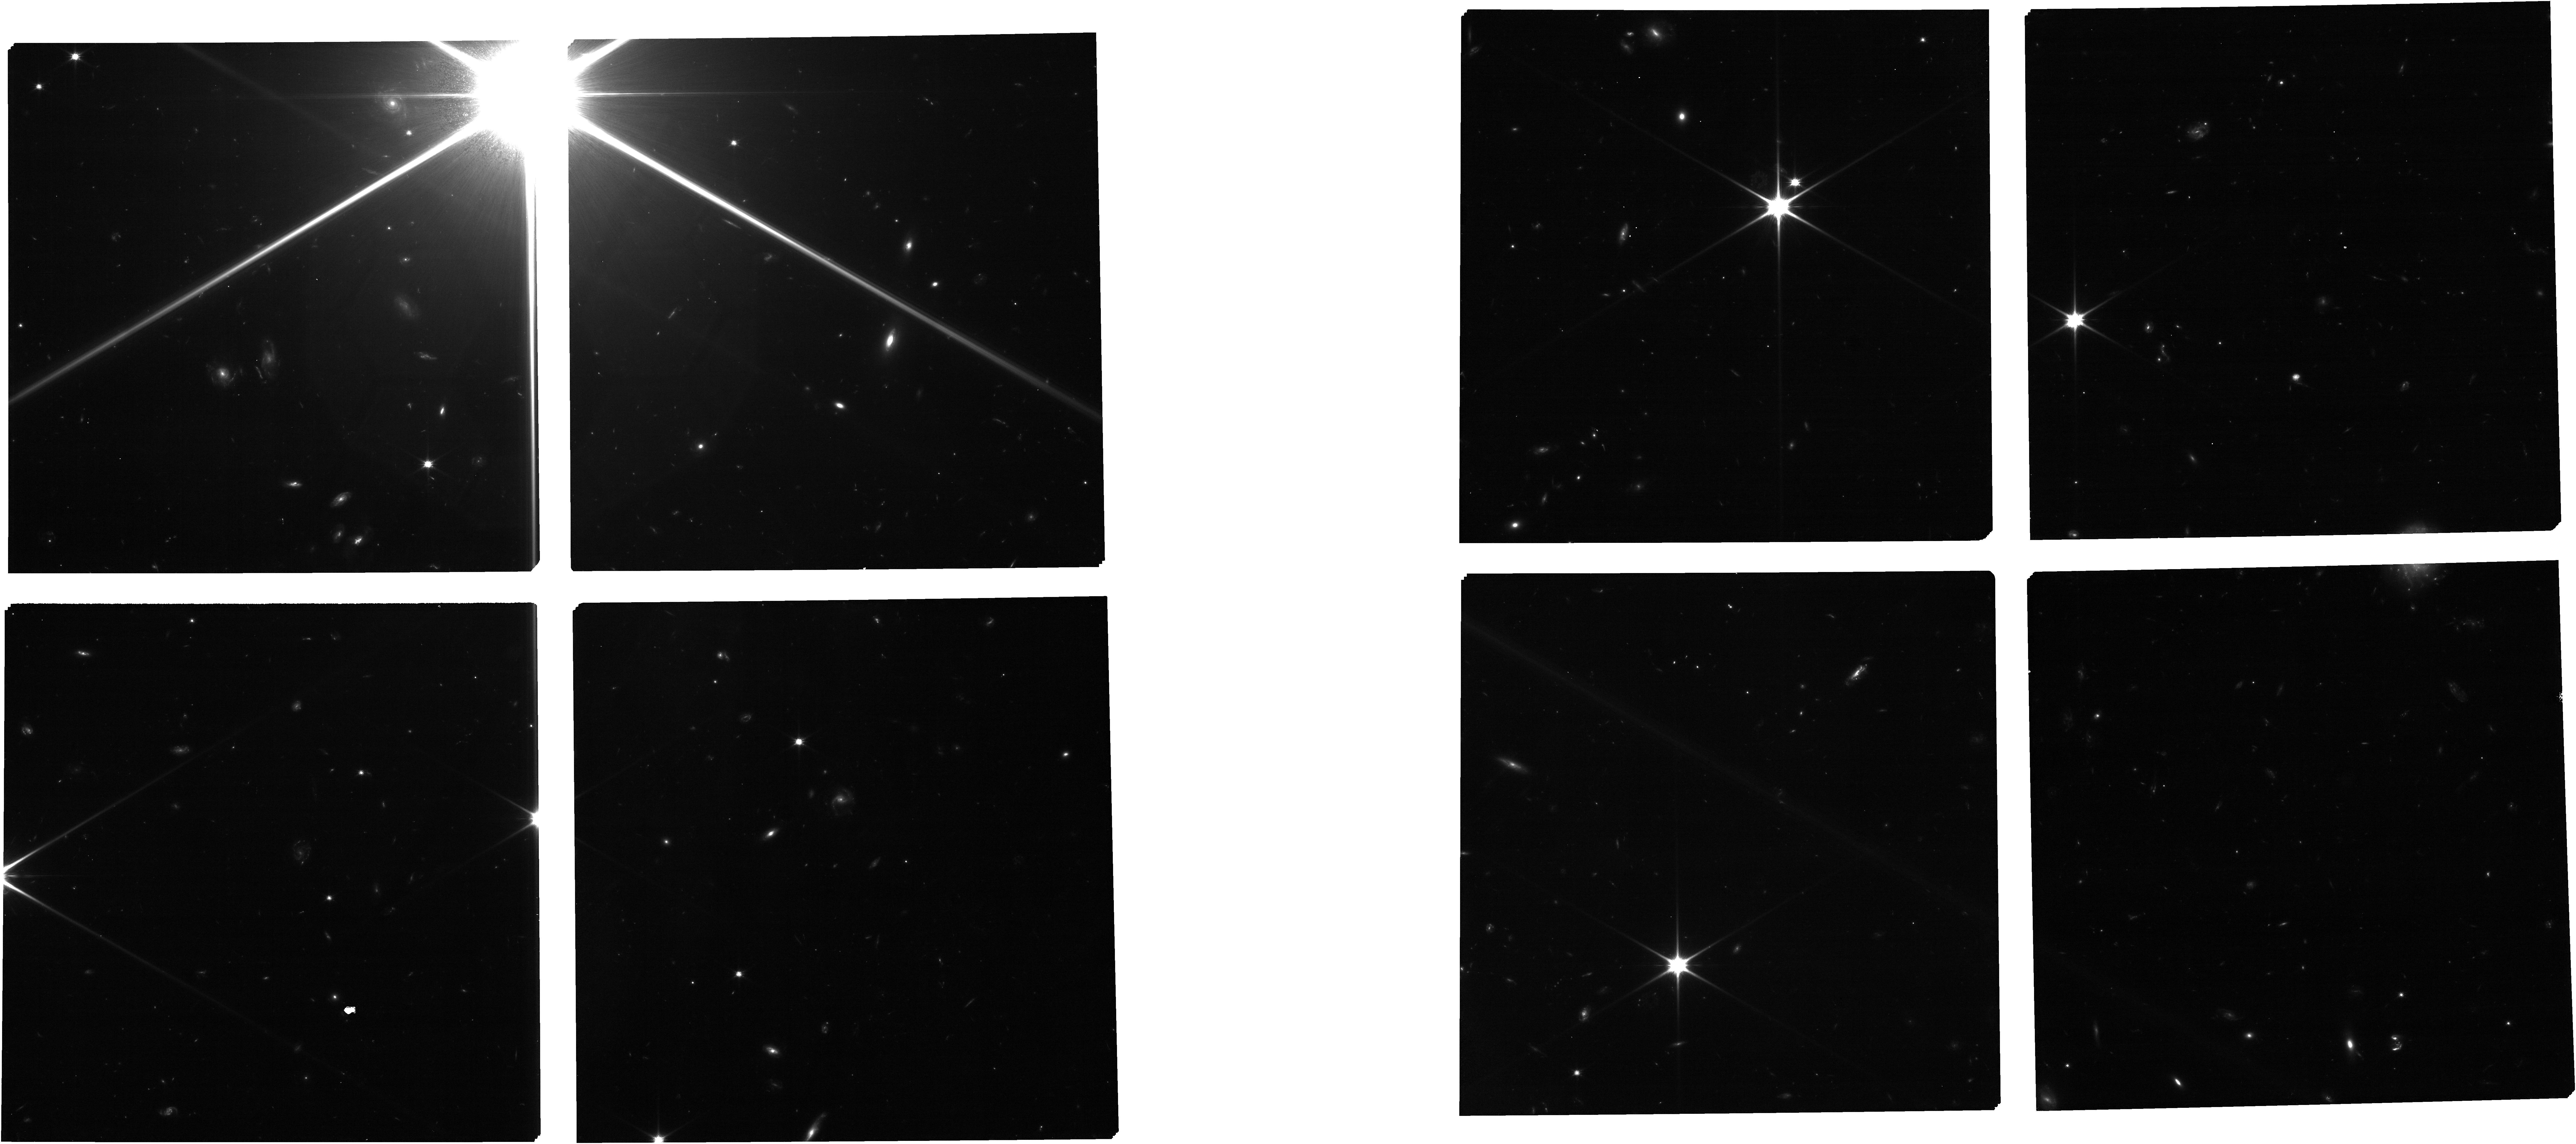
Target: CatAfterPreImaging. Instrument: NIRCAM. Filter: F090W. Exposure: 53 min. Observation ID: jw04265-o002_t003_nircam_clear-f090w

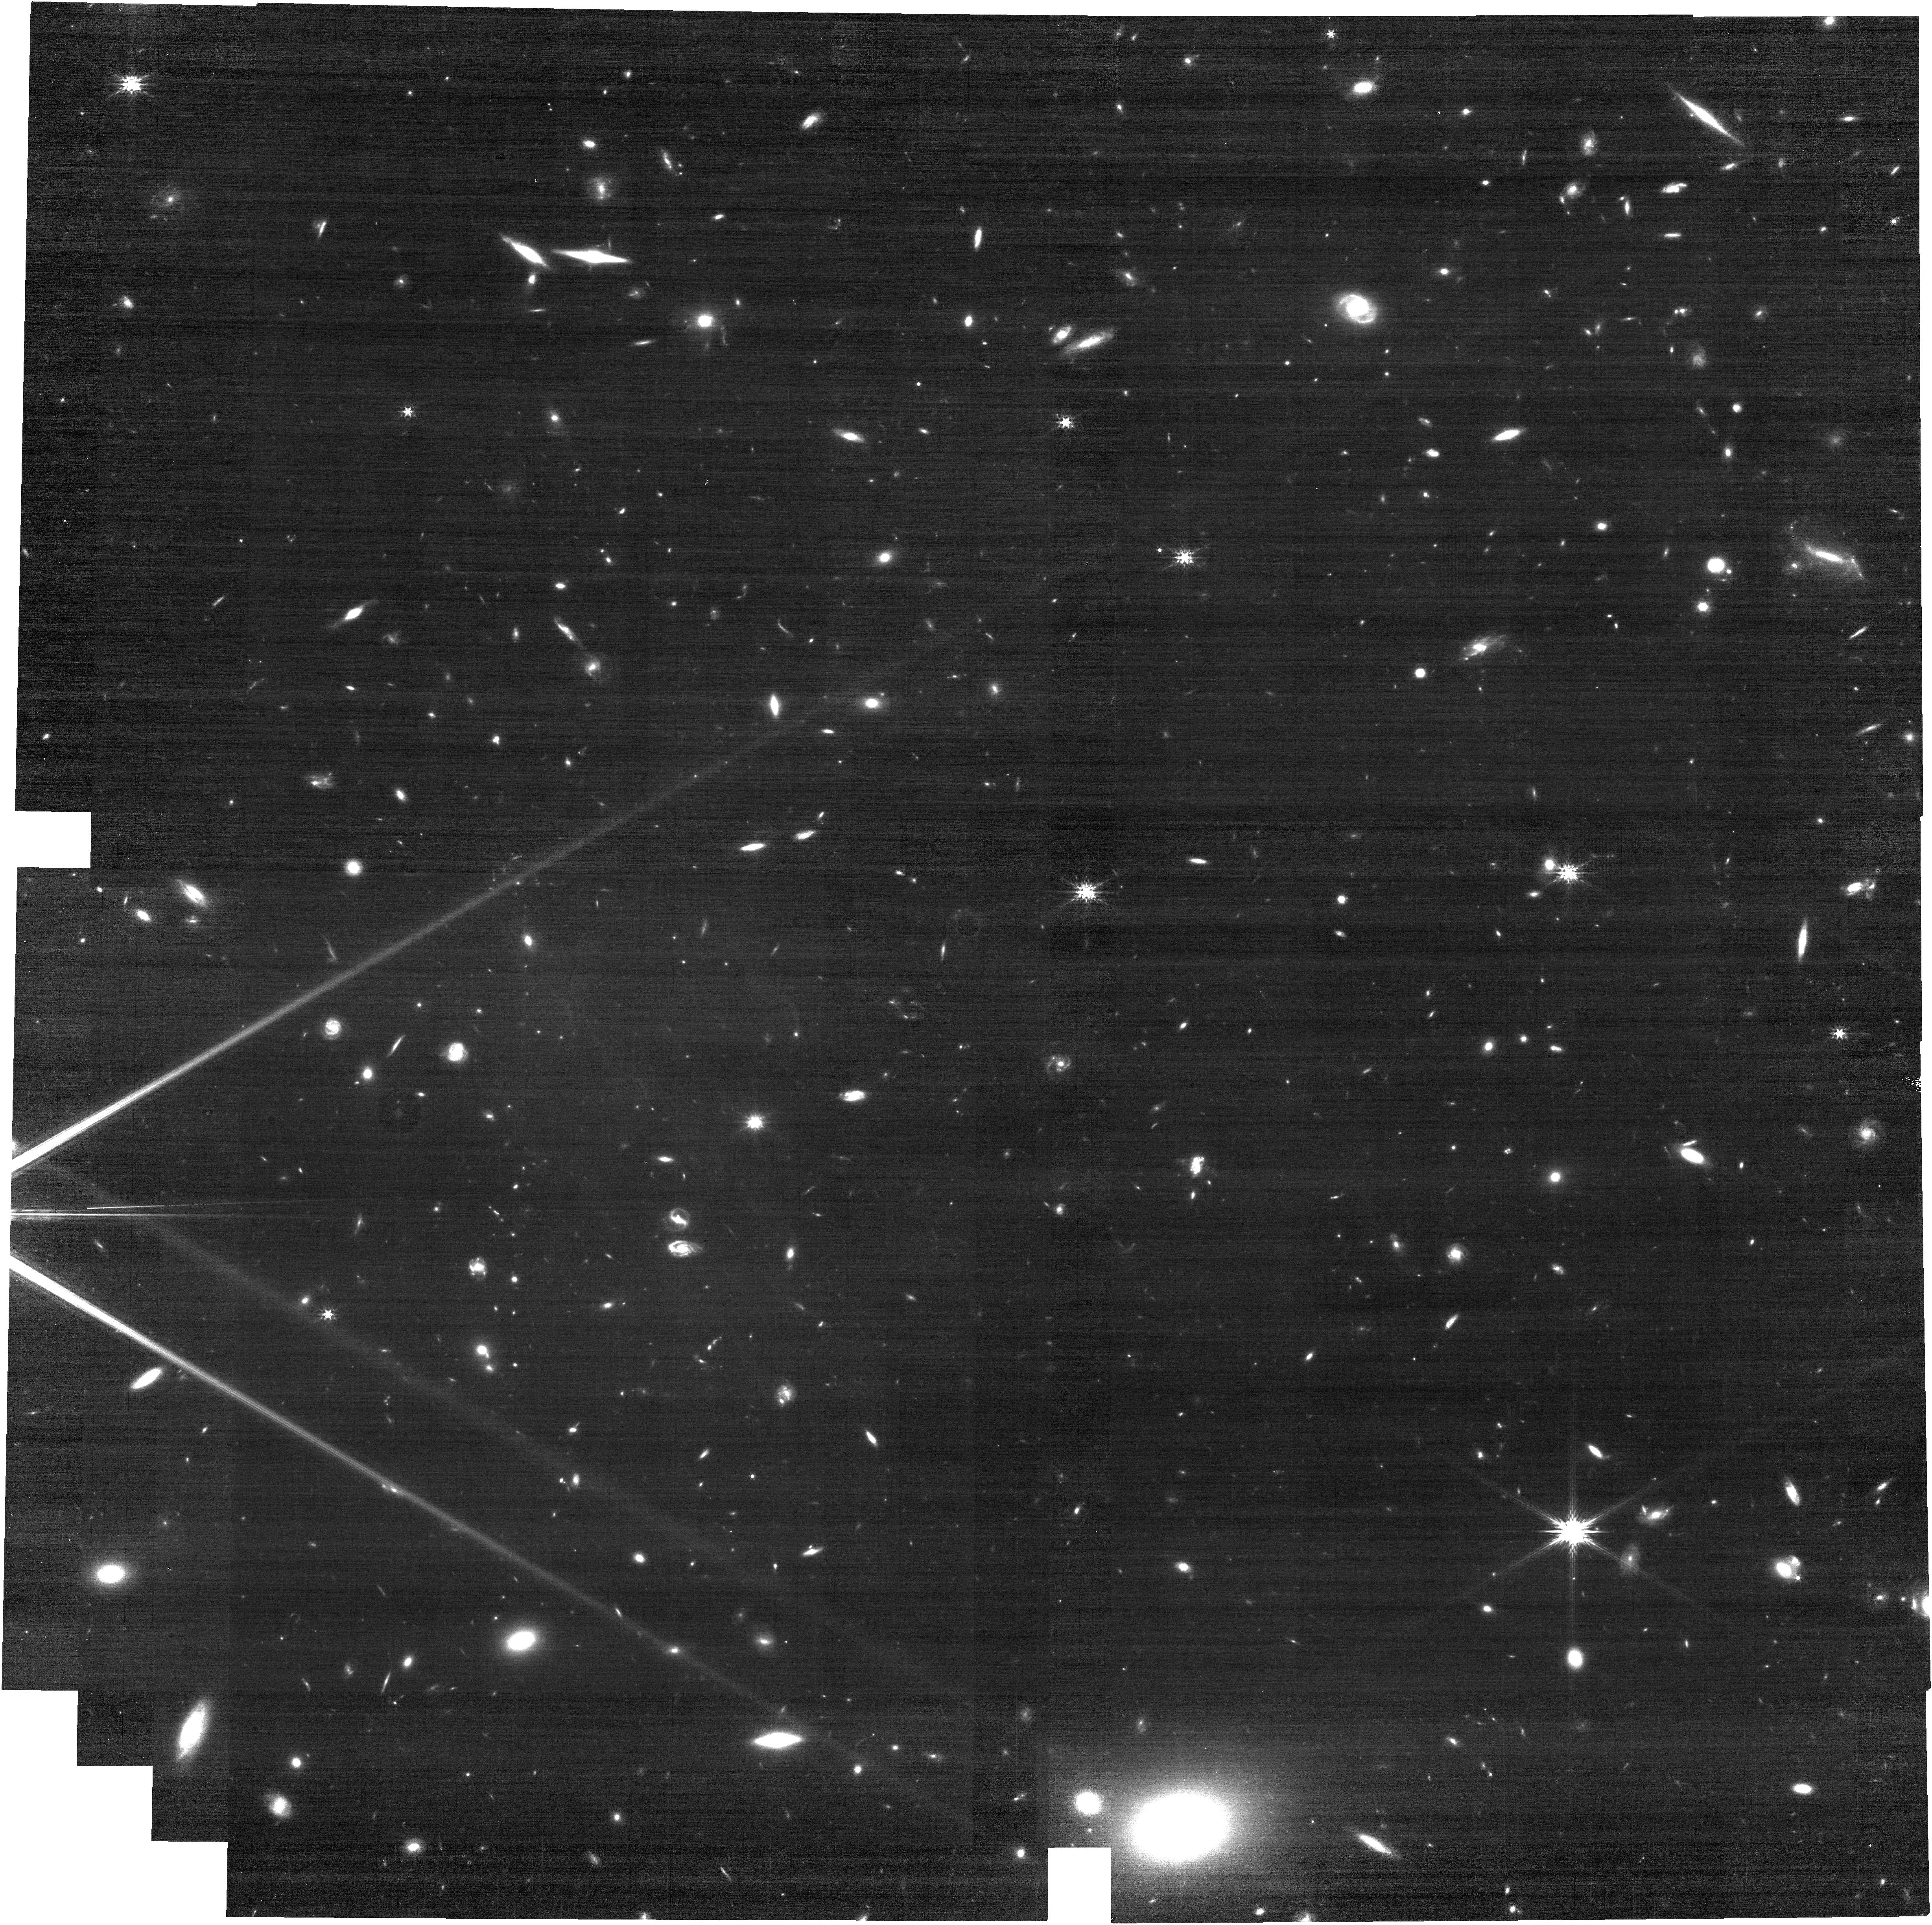
Target: CRISTAL-01. Instrument: NIRCAM. Filter: F200W. Exposure: 18 min. Observation ID: jw04265-o003_t001_nircam_clear-f200w

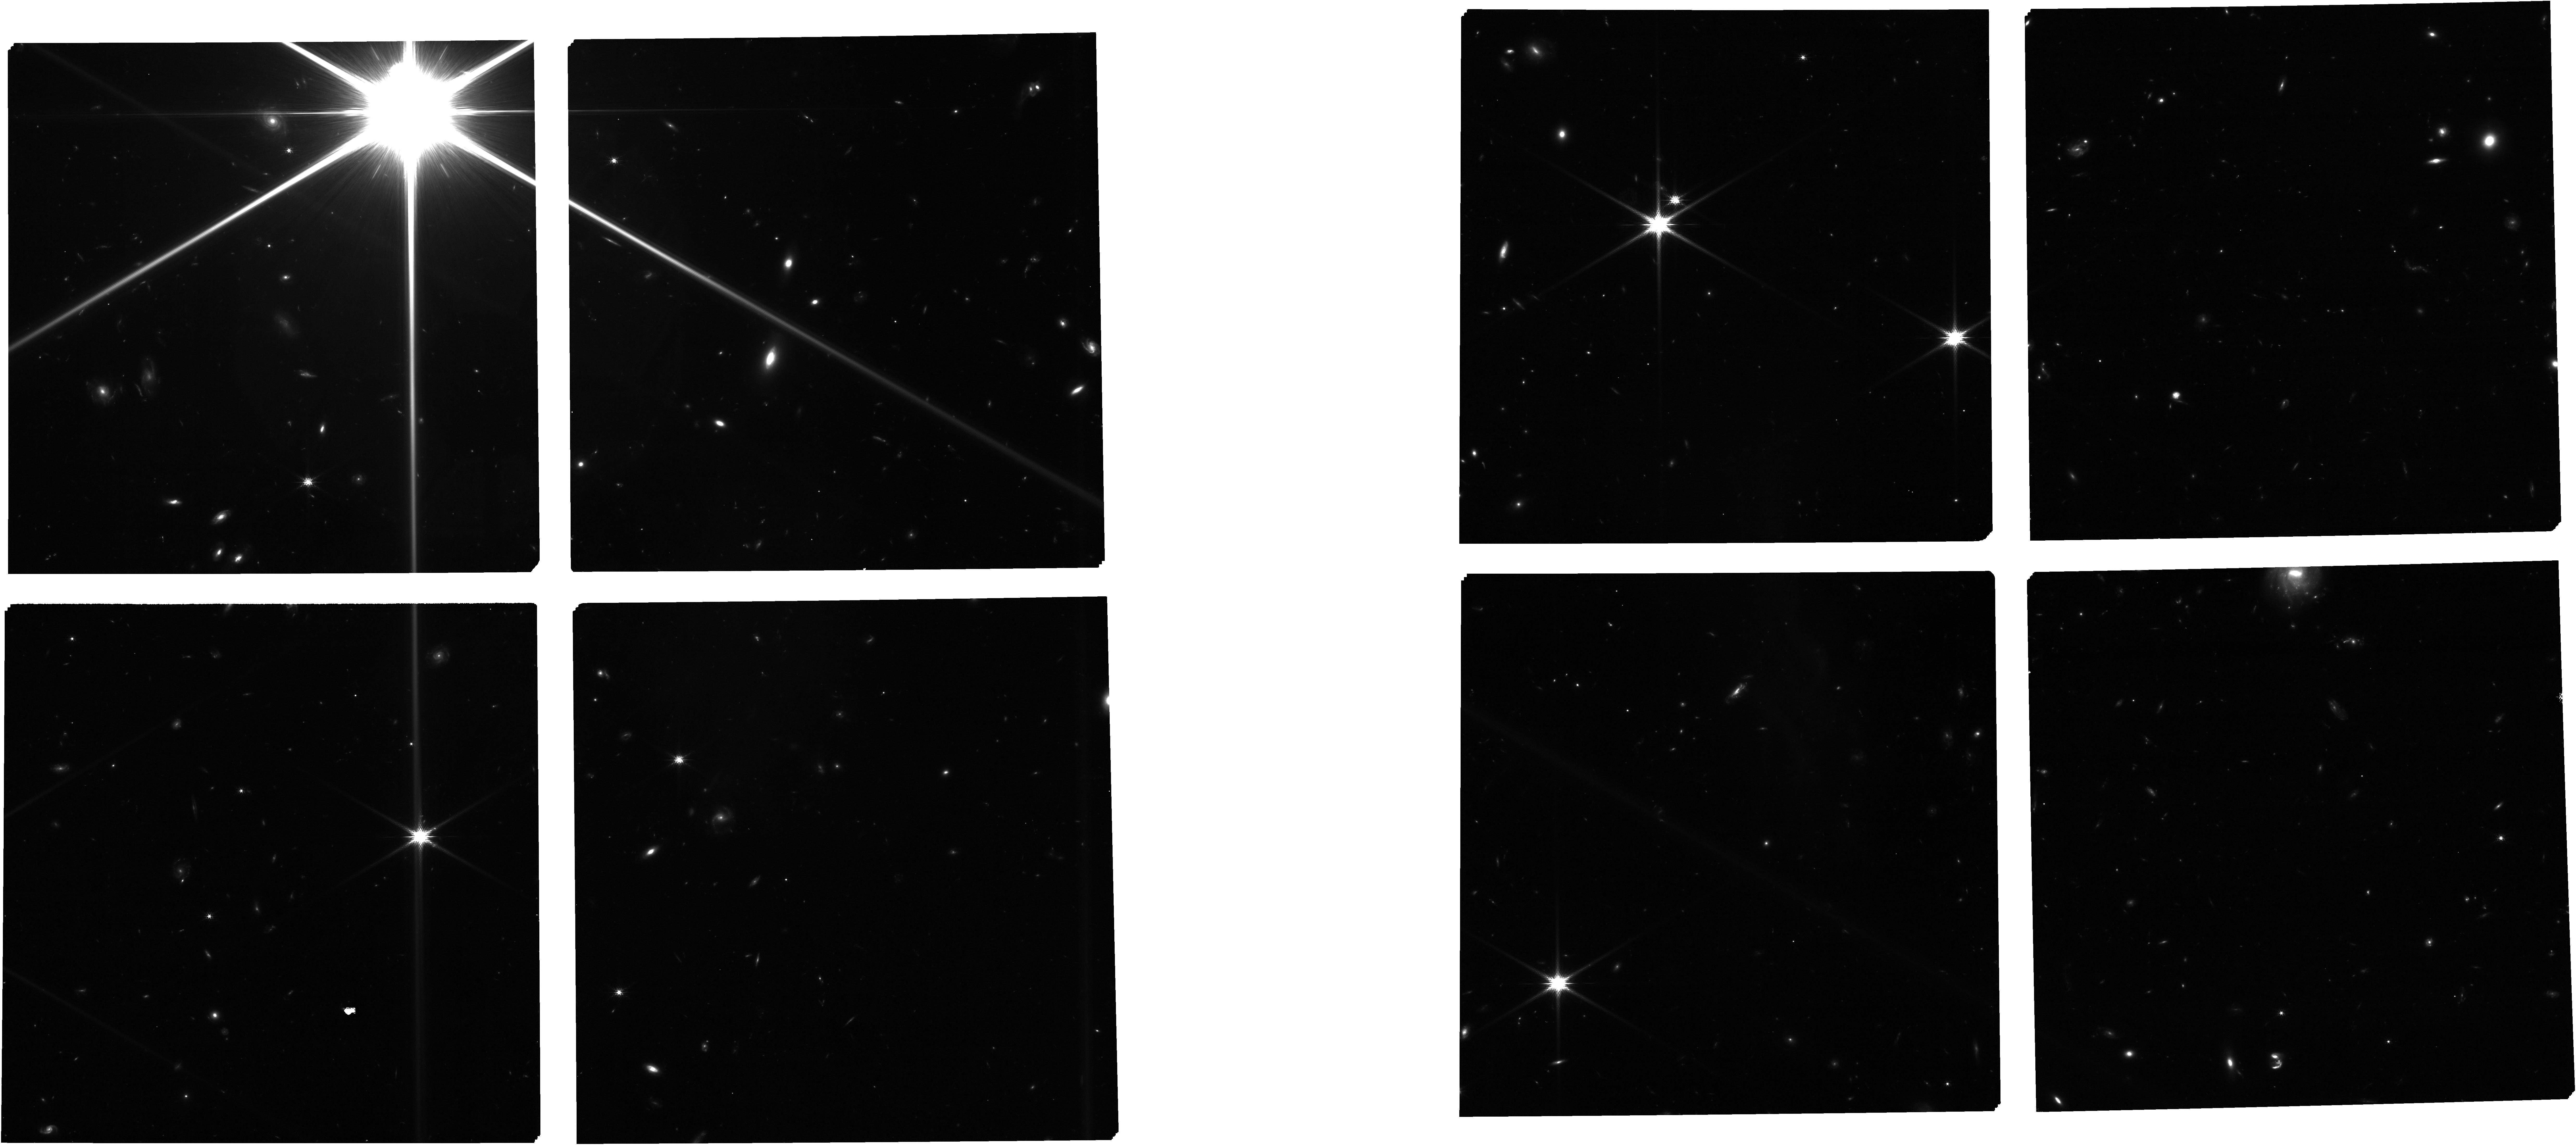
Target: CatAfterPreImaging. Instrument: NIRCAM. Filter: F150W. Exposure: 53 min. Observation ID: jw04265-o002_t003_nircam_clear-f150w

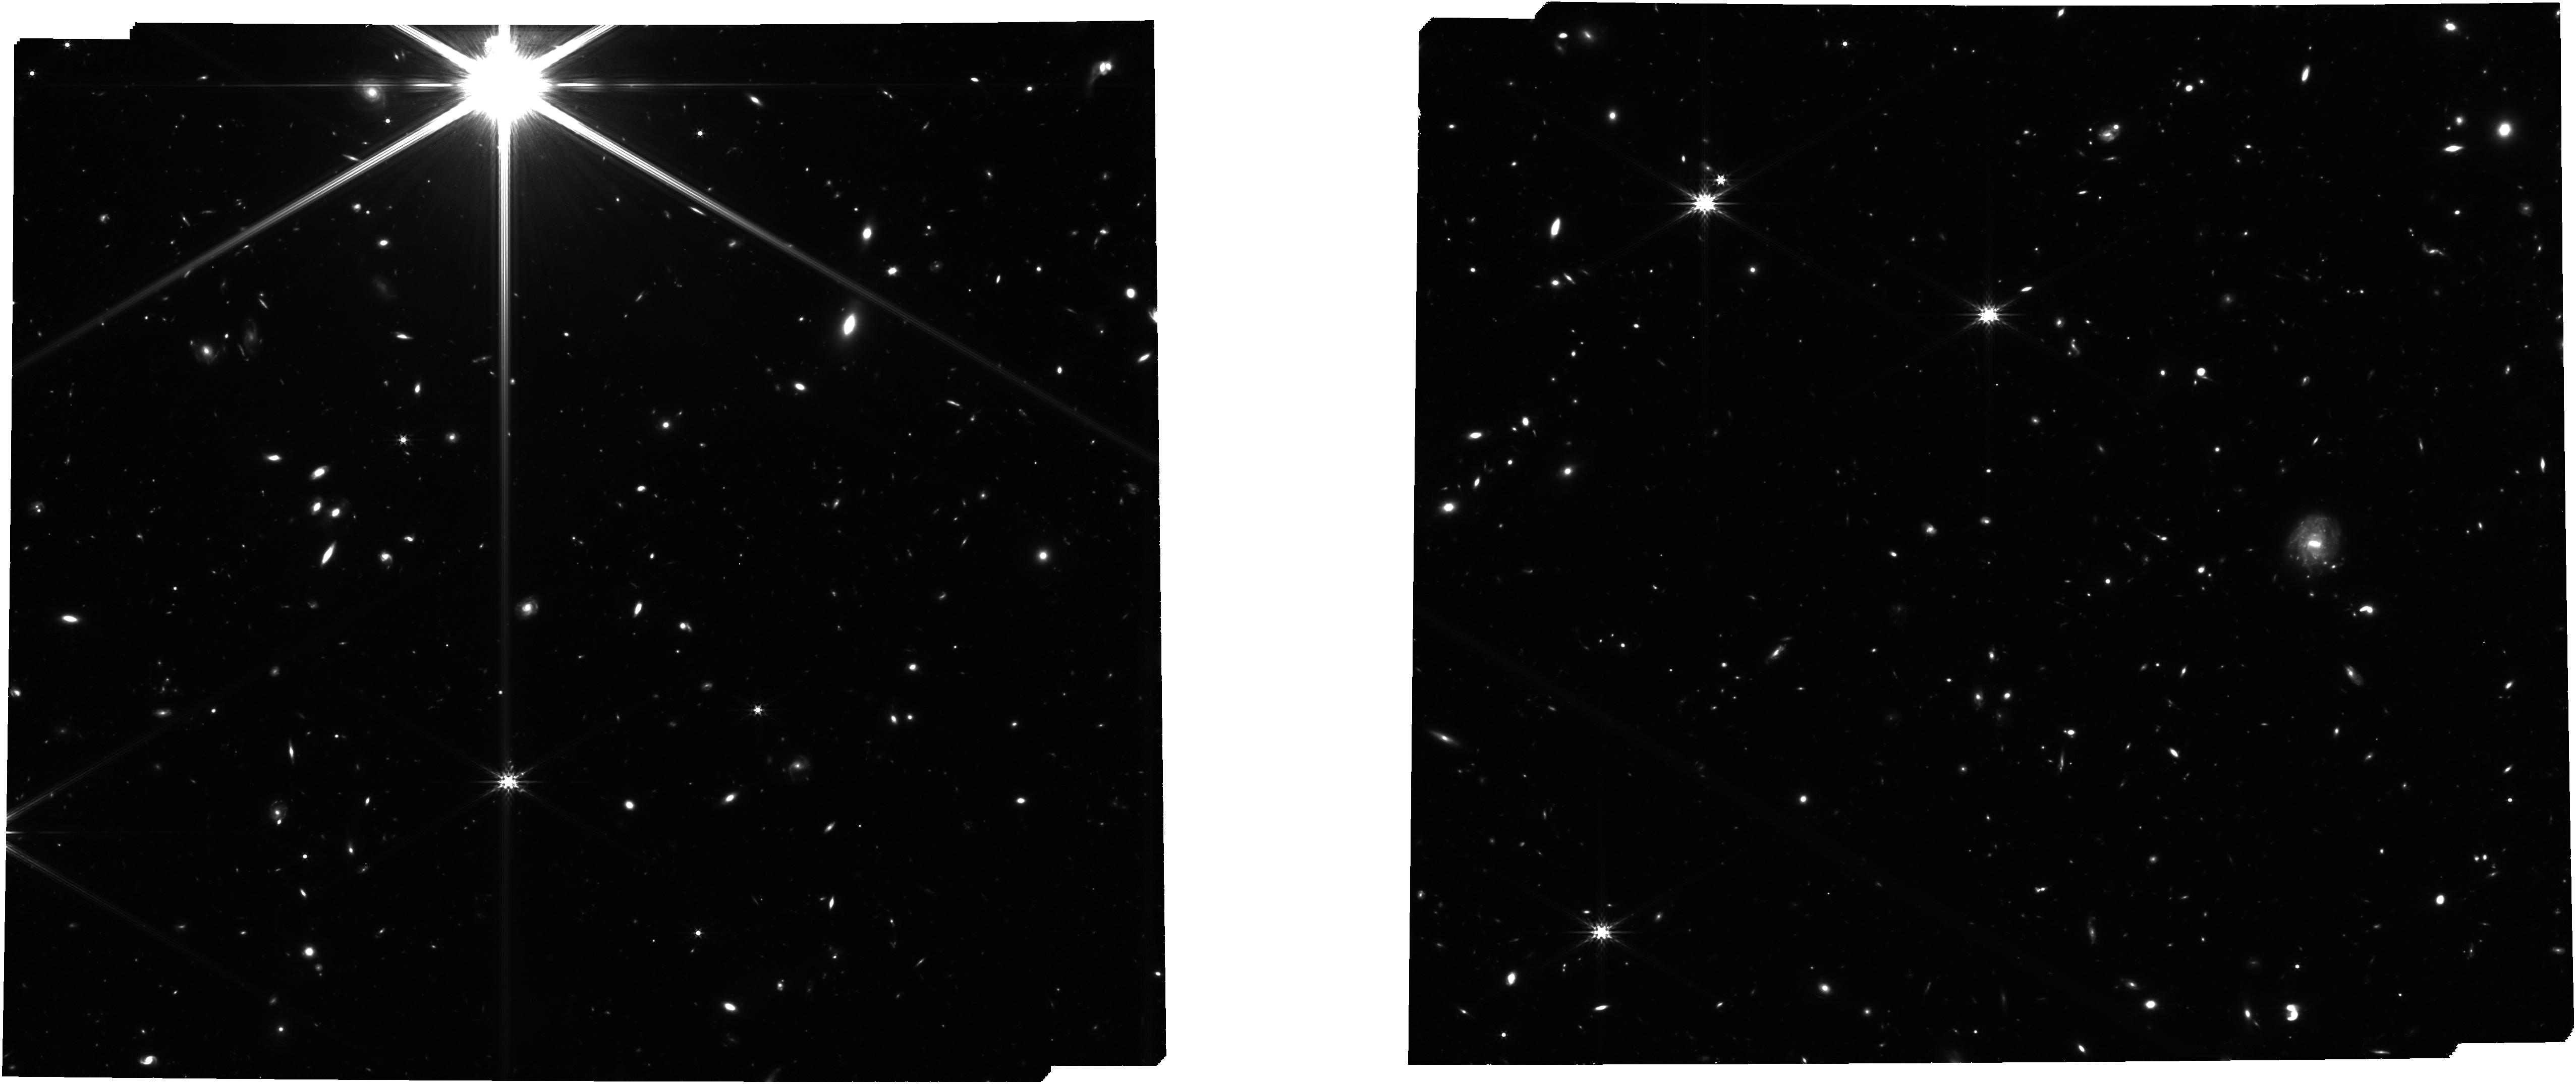
Target: CatAfterPreImaging. Instrument: NIRCAM. Filter: F356W. Exposure: 1.8 h. Observation ID: jw04265-o002_t003_nircam_clear-f356w

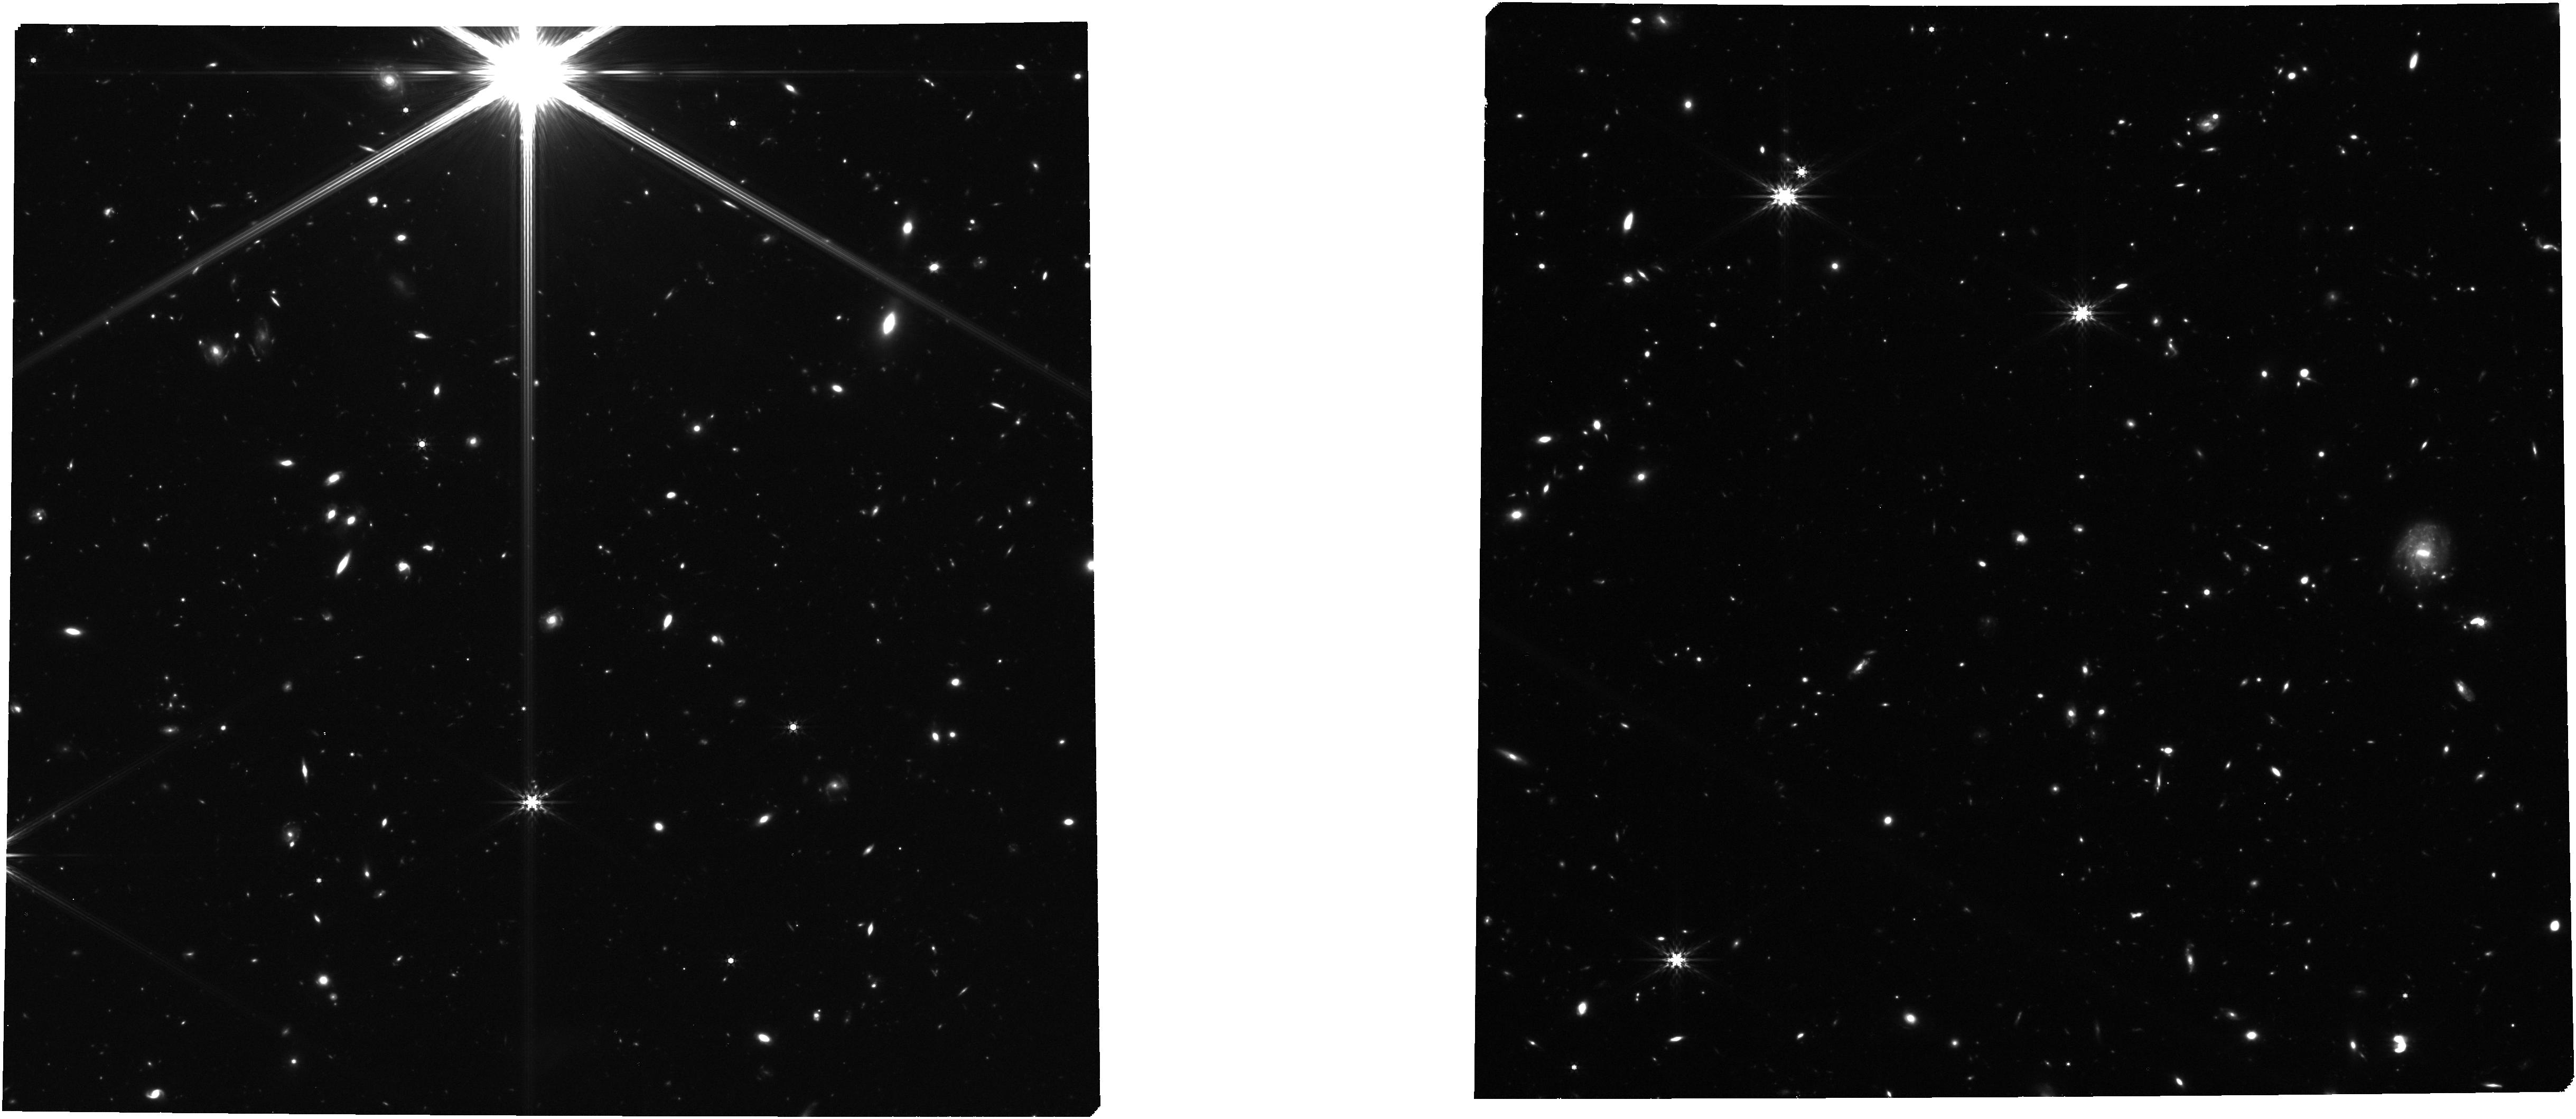
Target: CatAfterPreImaging. Instrument: NIRCAM. Filter: F444W. Exposure: 53 min. Observation ID: jw04265-o002_t003_nircam_clear-f444w

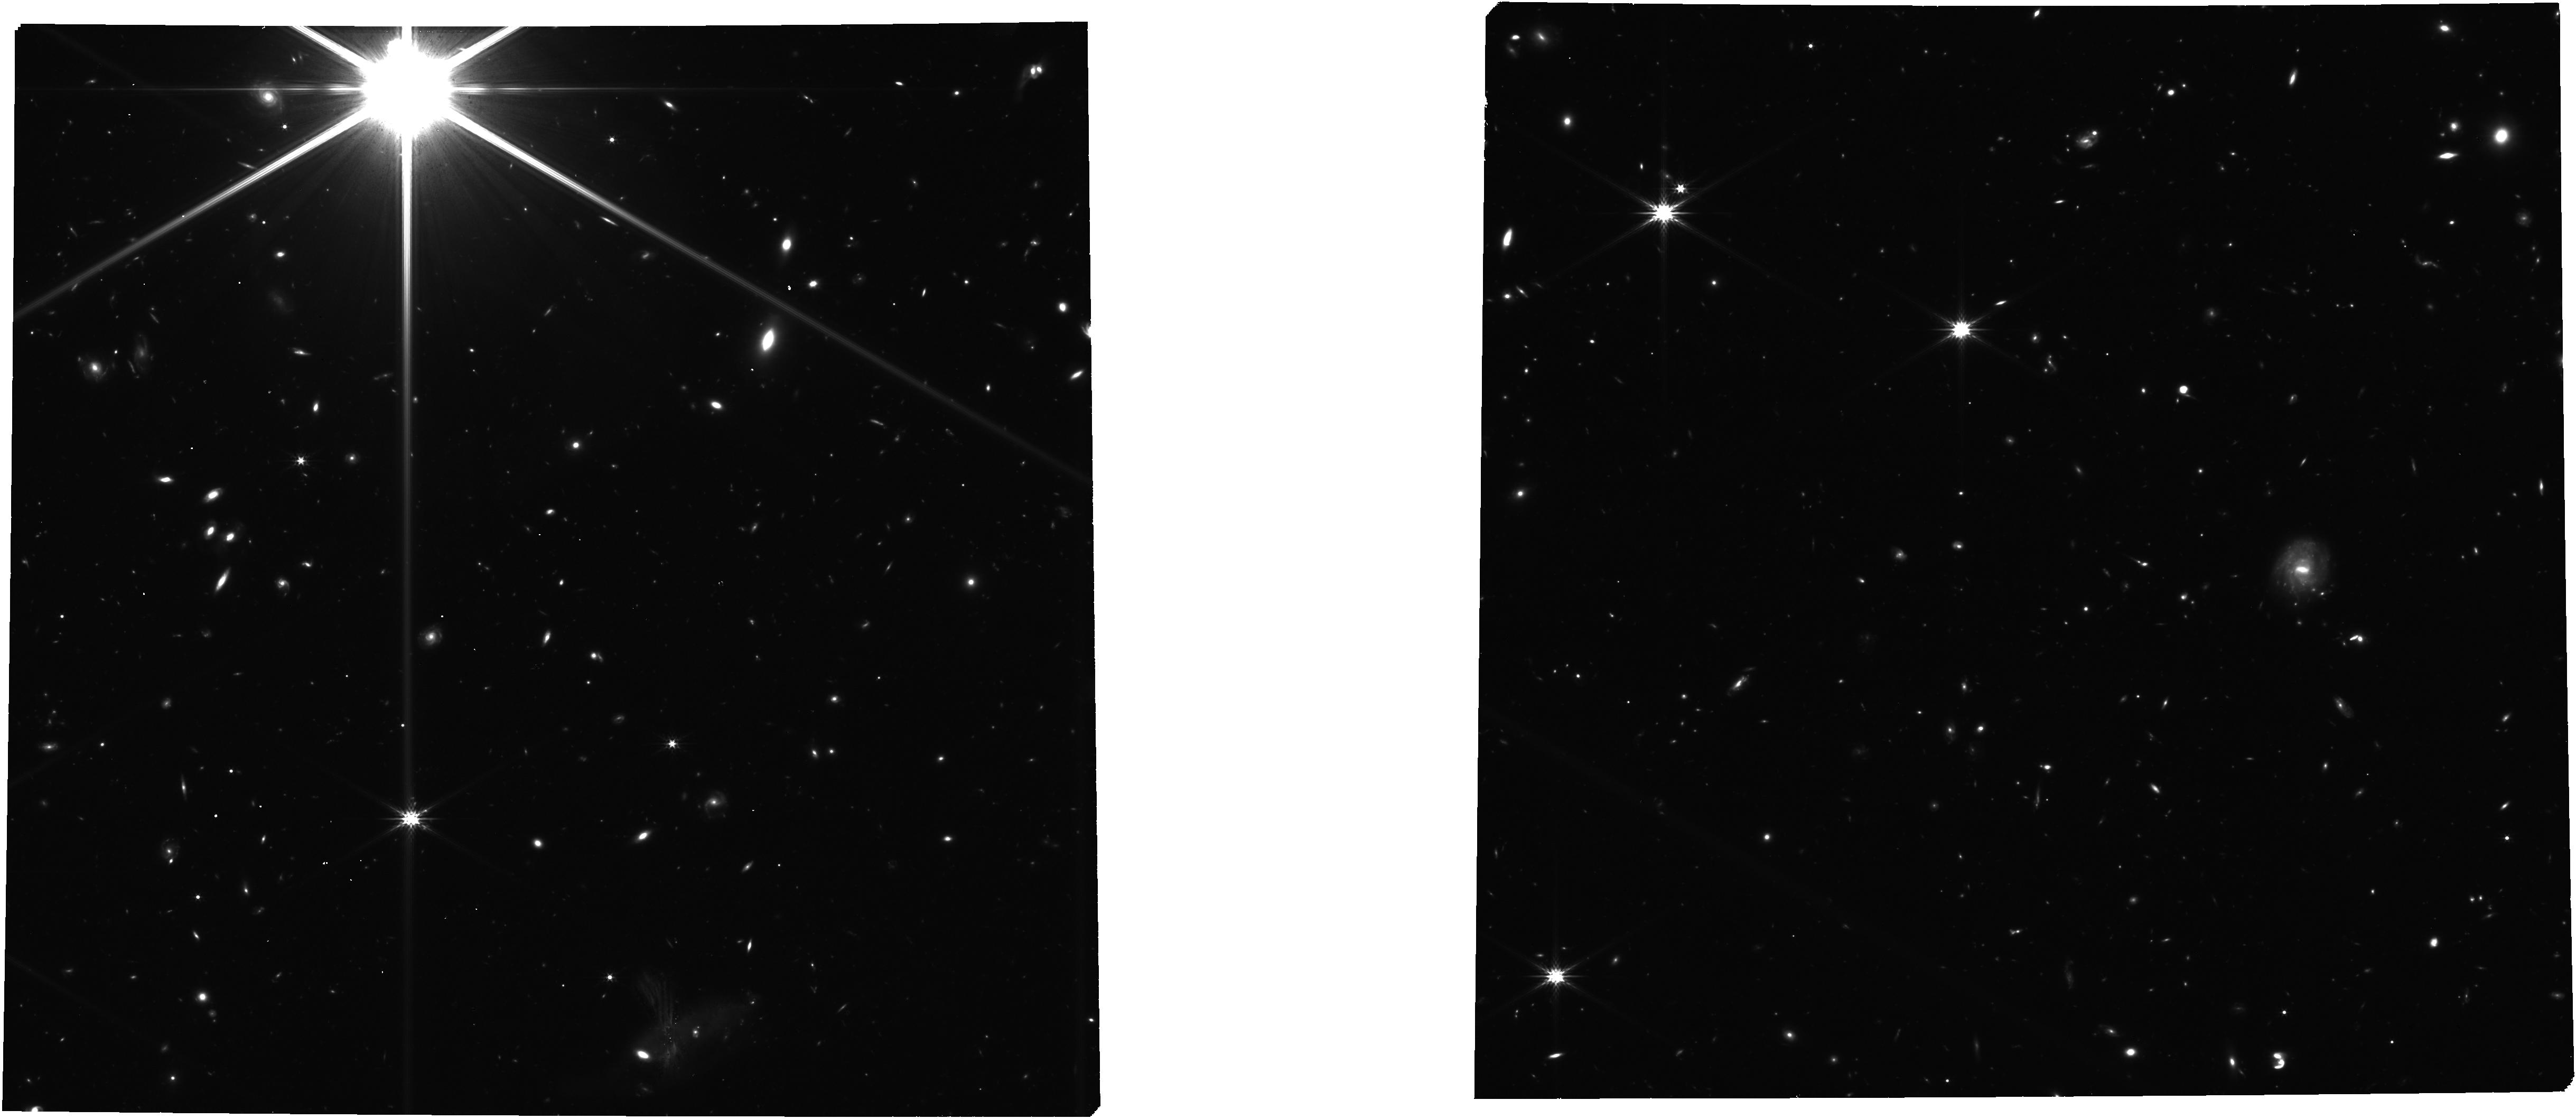
Target: CatAfterPreImaging. Instrument: NIRCAM. Filter: F277W. Exposure: 53 min. Observation ID: jw04265-o002_t003_nircam_clear-f277w

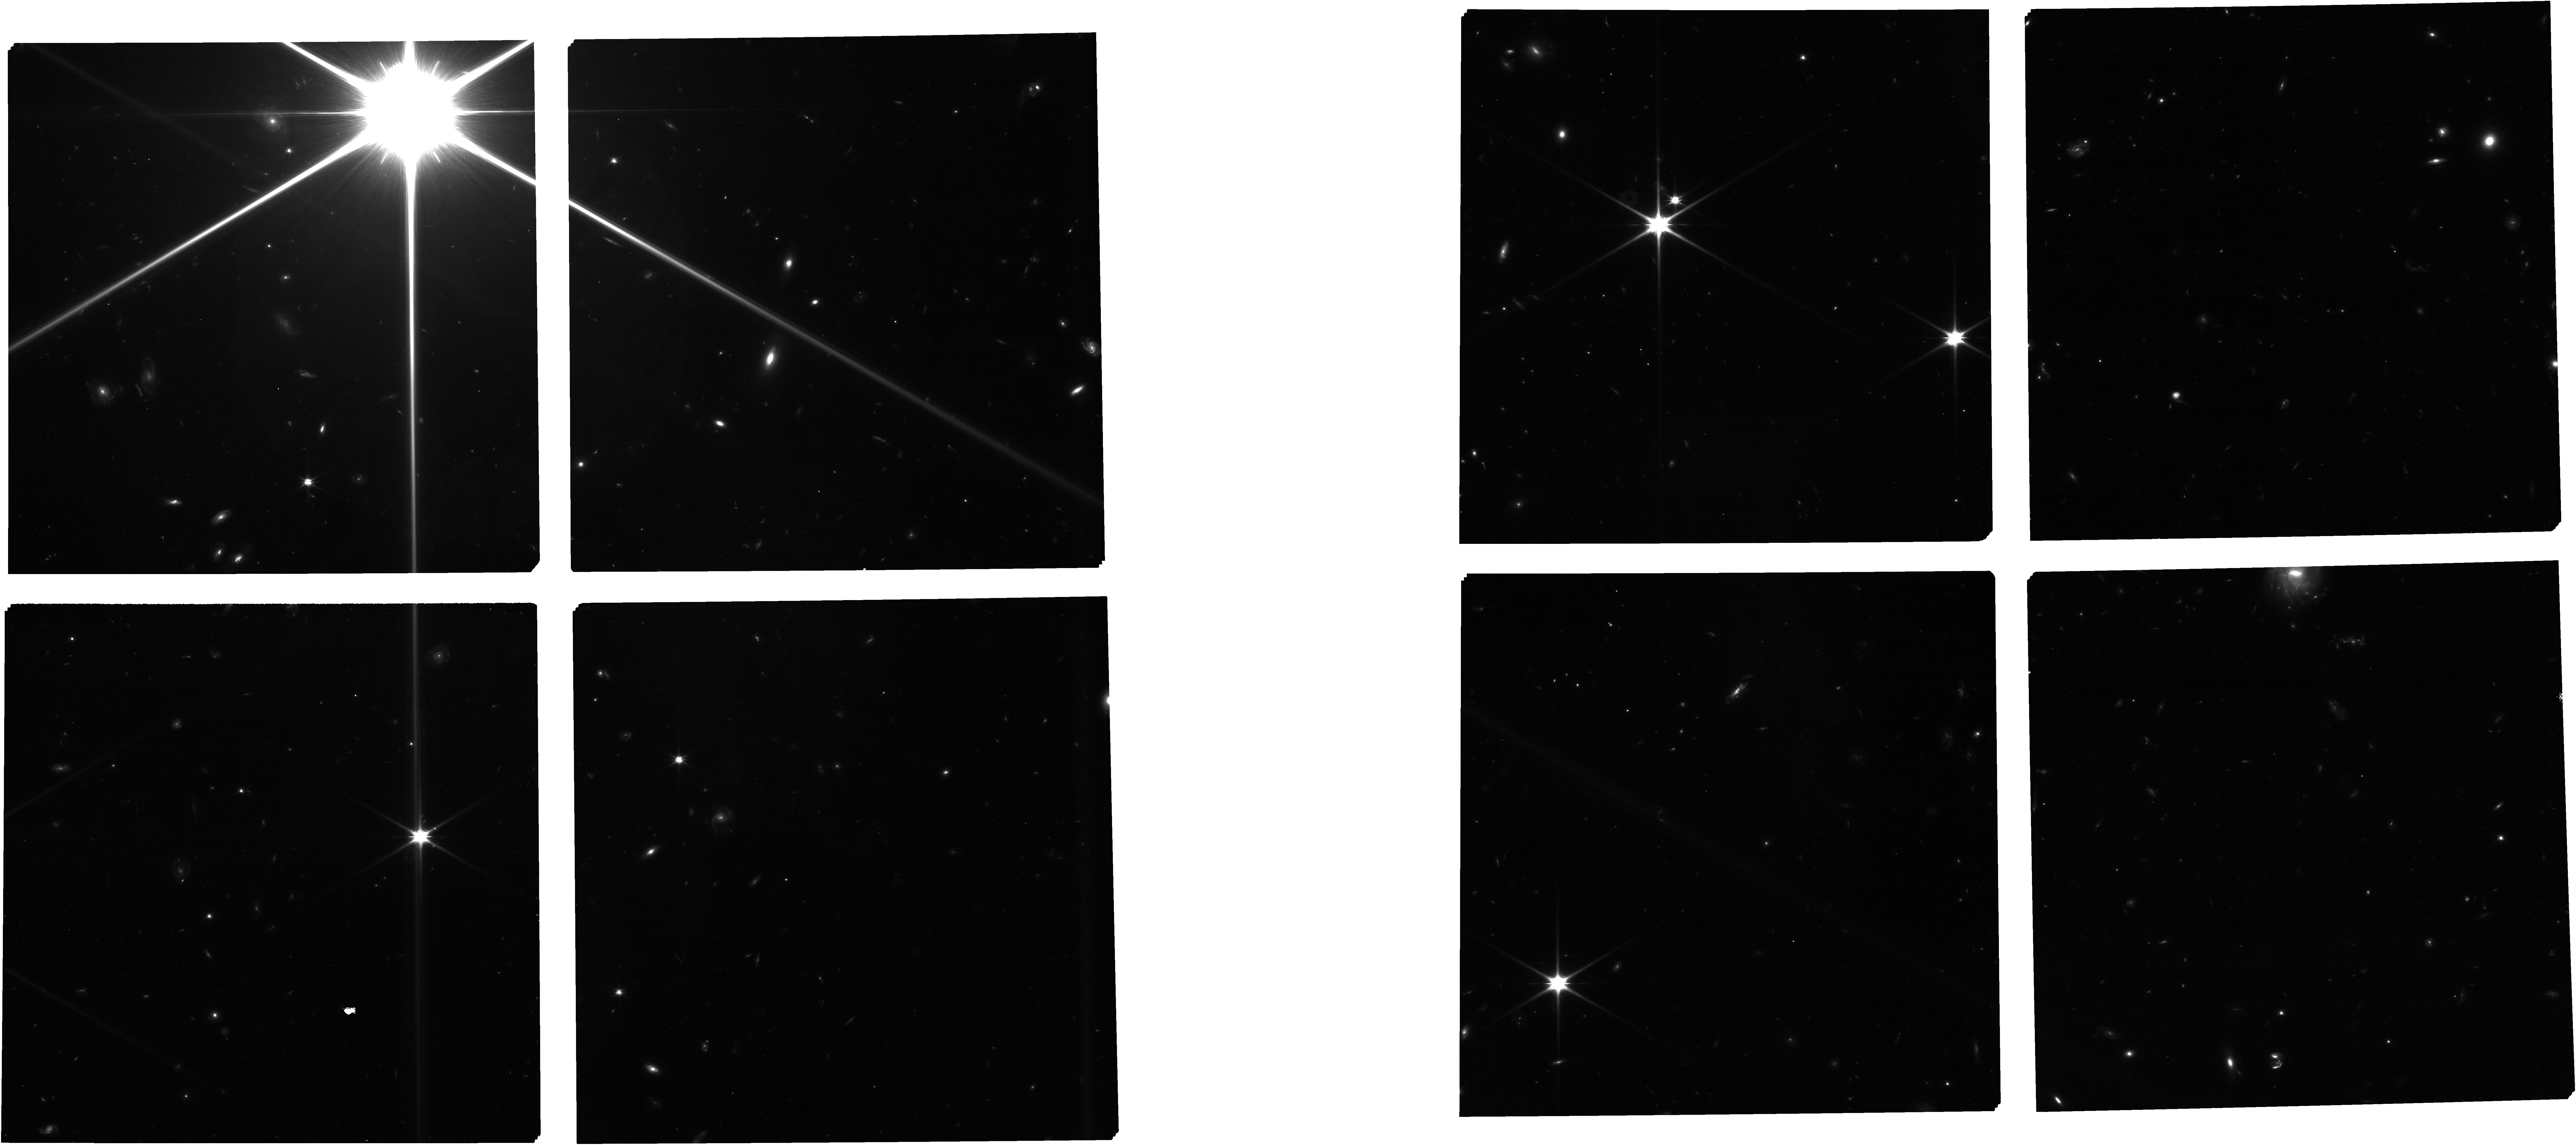
Target: CatAfterPreImaging. Instrument: NIRCAM. Filter: F115W. Exposure: 53 min. Observation ID: jw04265-o002_t003_nircam_clear-f115w

Unveiling the interplay between the circumgalactic and interstellar media in a complex protocluster environment at z=4.5 (PI: Gonzalez Lopez, Jorge Ignacio)

Understanding the mechanisms that yield the formation of extended Lyman-alpha halos in the environment of massive galaxies and how this process relates to the formation of early structures (z>4) has been challenging. With JWST, we can now access the rest-frame optical regime that traces the ionized gas and stellar components necessary to constrain the feedback processes and galaxy growth in distant galaxies. We propose to obtain sensitive NIRSpec IFU and MOS towards a dense, star-forming galaxy protocluster at z=4.5. The system is signposted by an interacting massive, infrared-luminous galaxy pair at the center, as seen in sensitive ALMA high-res [CII] imaging, and shows extended Ly-a emission as evidenced by VLT/MUSE. The Ly-a profile and spatial distribution show a spatial gradient and three spectral peaks, signaling either high escape fractions through scattering or in-situ photoionization by extended star formation. Ten bright LAEs plus 10+ other sources are found in this structure. The proposed observations will allow us to test different galaxy formation scenarios. We will use the sensitive NIRSpec IFU H-alpha imaging to map the distribution of unobscured star formation through the system, enabling us to (i) determine the physical mechanisms that yield the extended Lyman-a emission and (ii) test the nature of the [CII] "tail" structure. The proposed NIRSpec MOS, along with publicly available NIRCam imaging, will yield a full characterization of the confirmed protoclusters members, accessing critical emission lines (H-alpha, [NII], [OIII], H-beta), enabling us to determine the stellar population properties, hardness/ionization states, and presence of AGN.